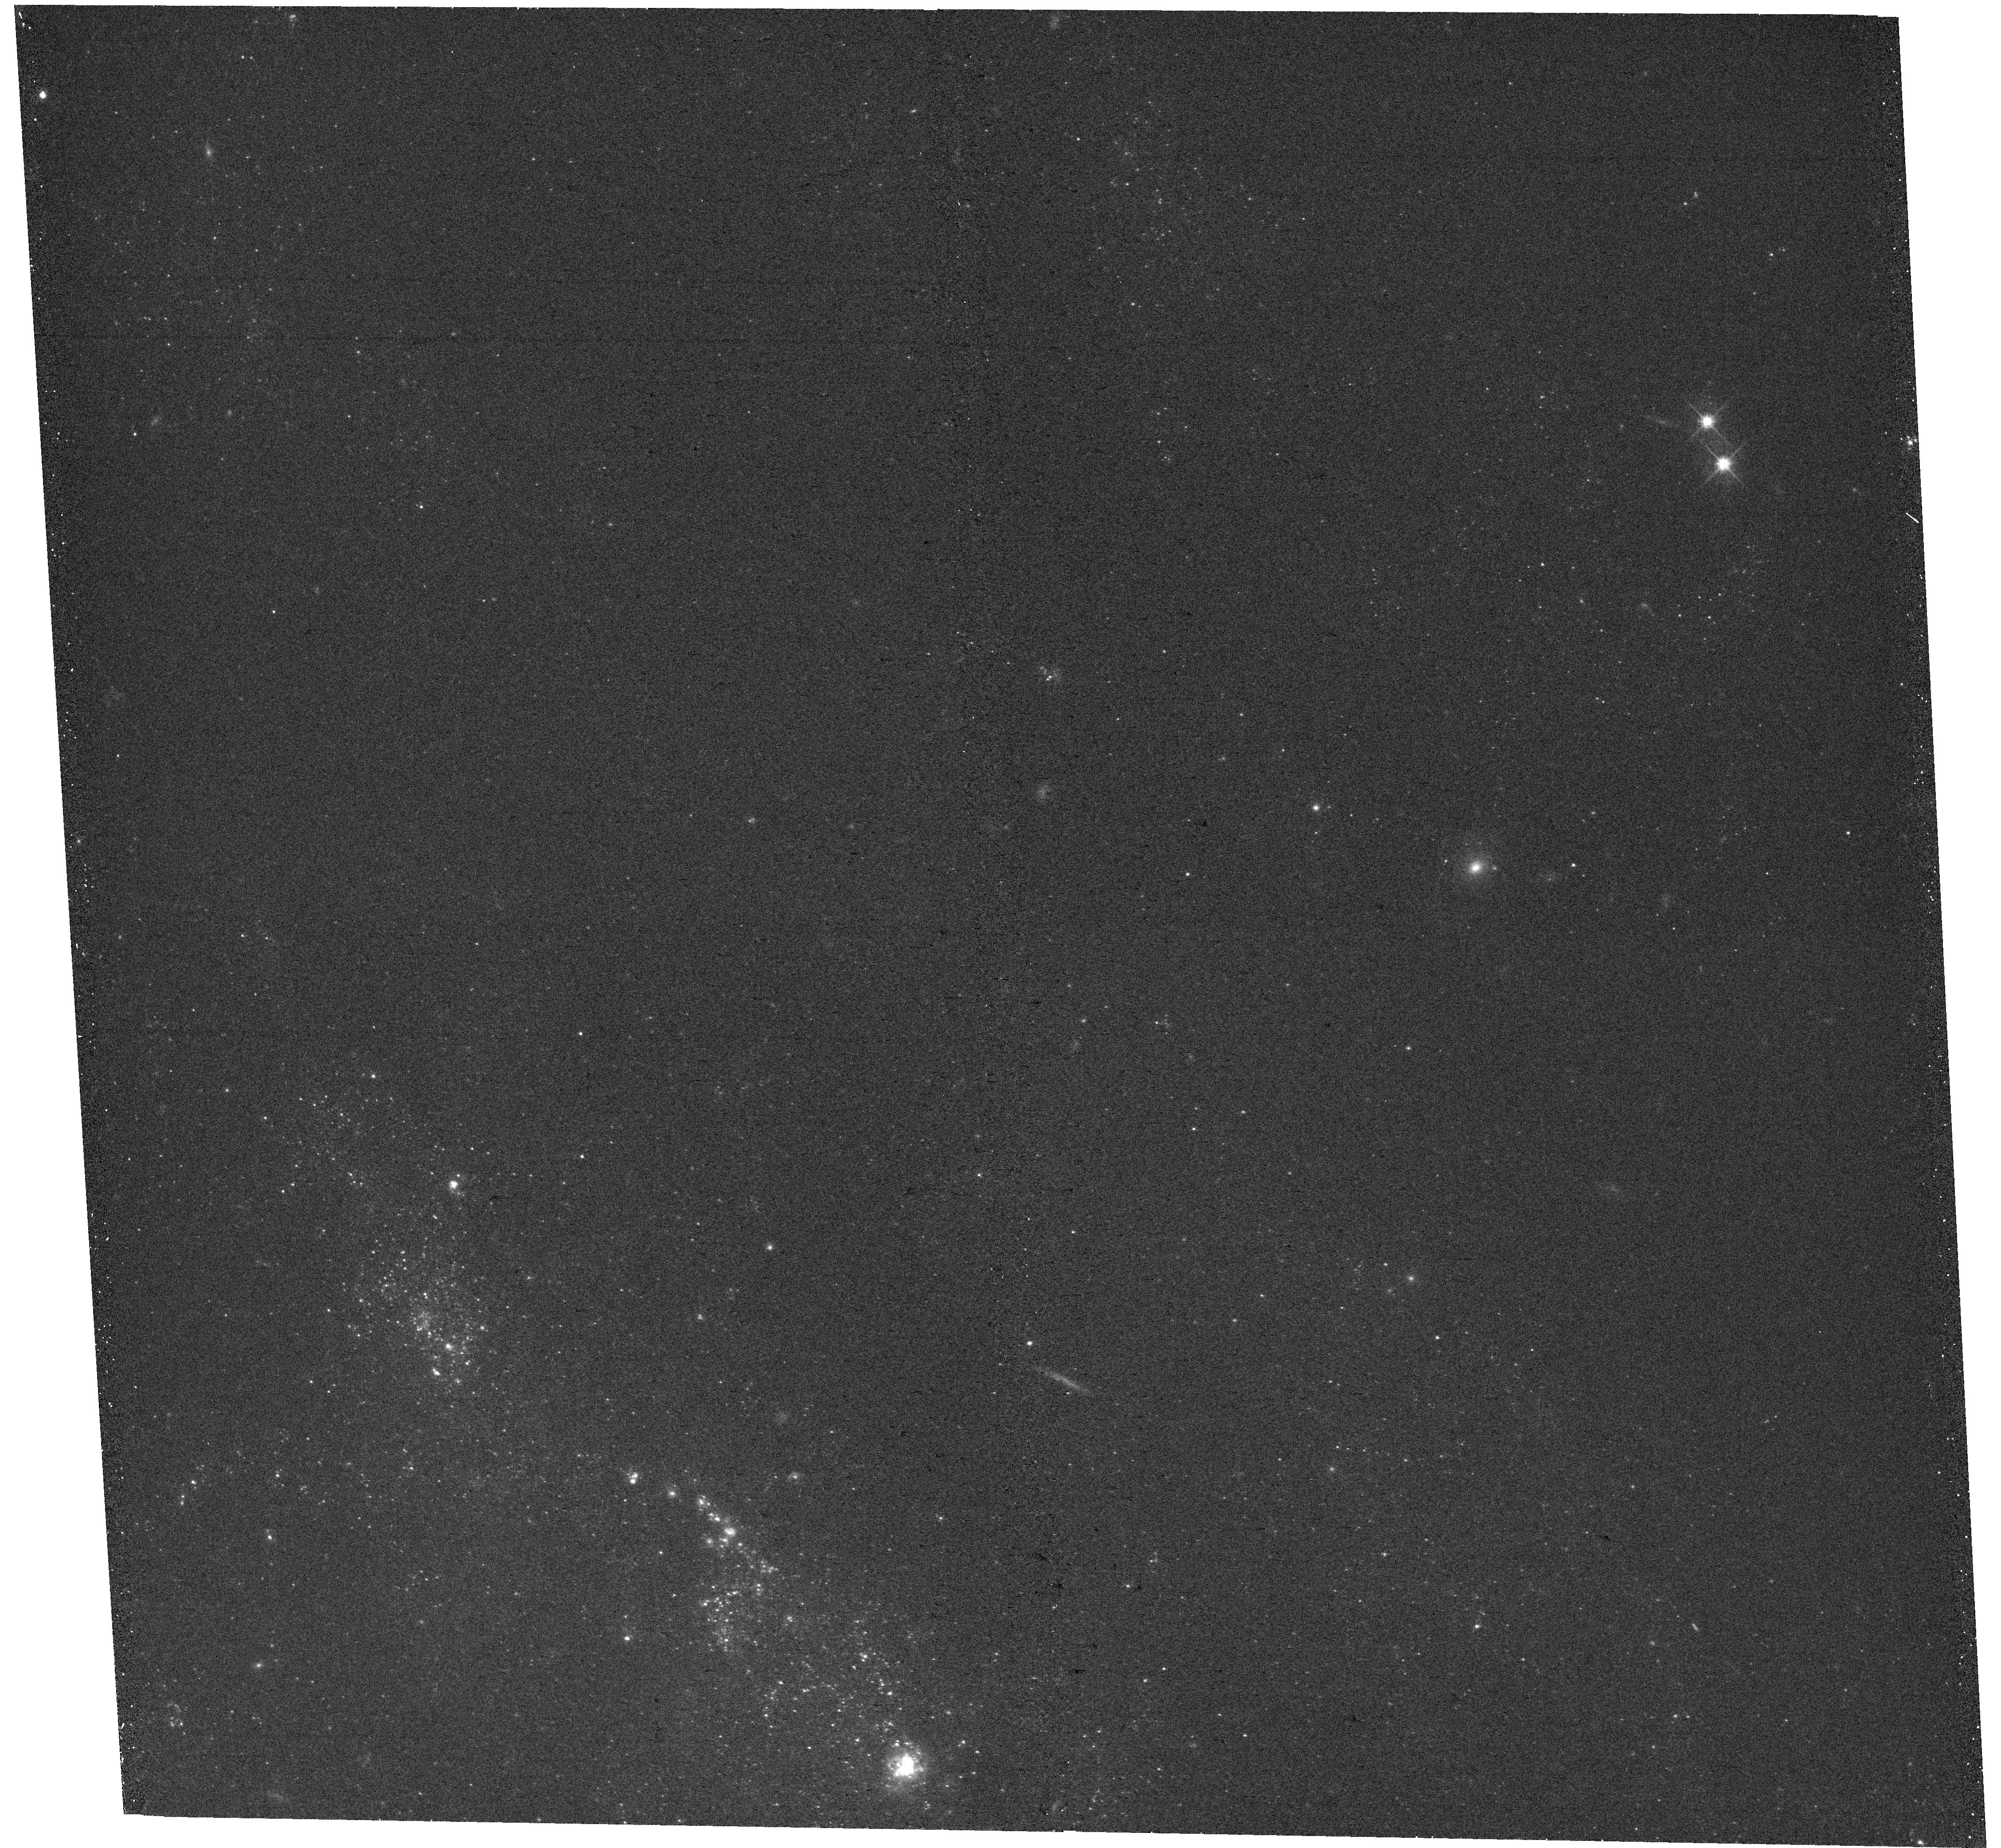
Target: NGC628RADIALSTRIP-02. Instrument: WFC3/UVIS. Filter: F555W. Exposure: 11 min. Observation ID: hst_17932_10_wfc3_uvis_f555w_ifkj10

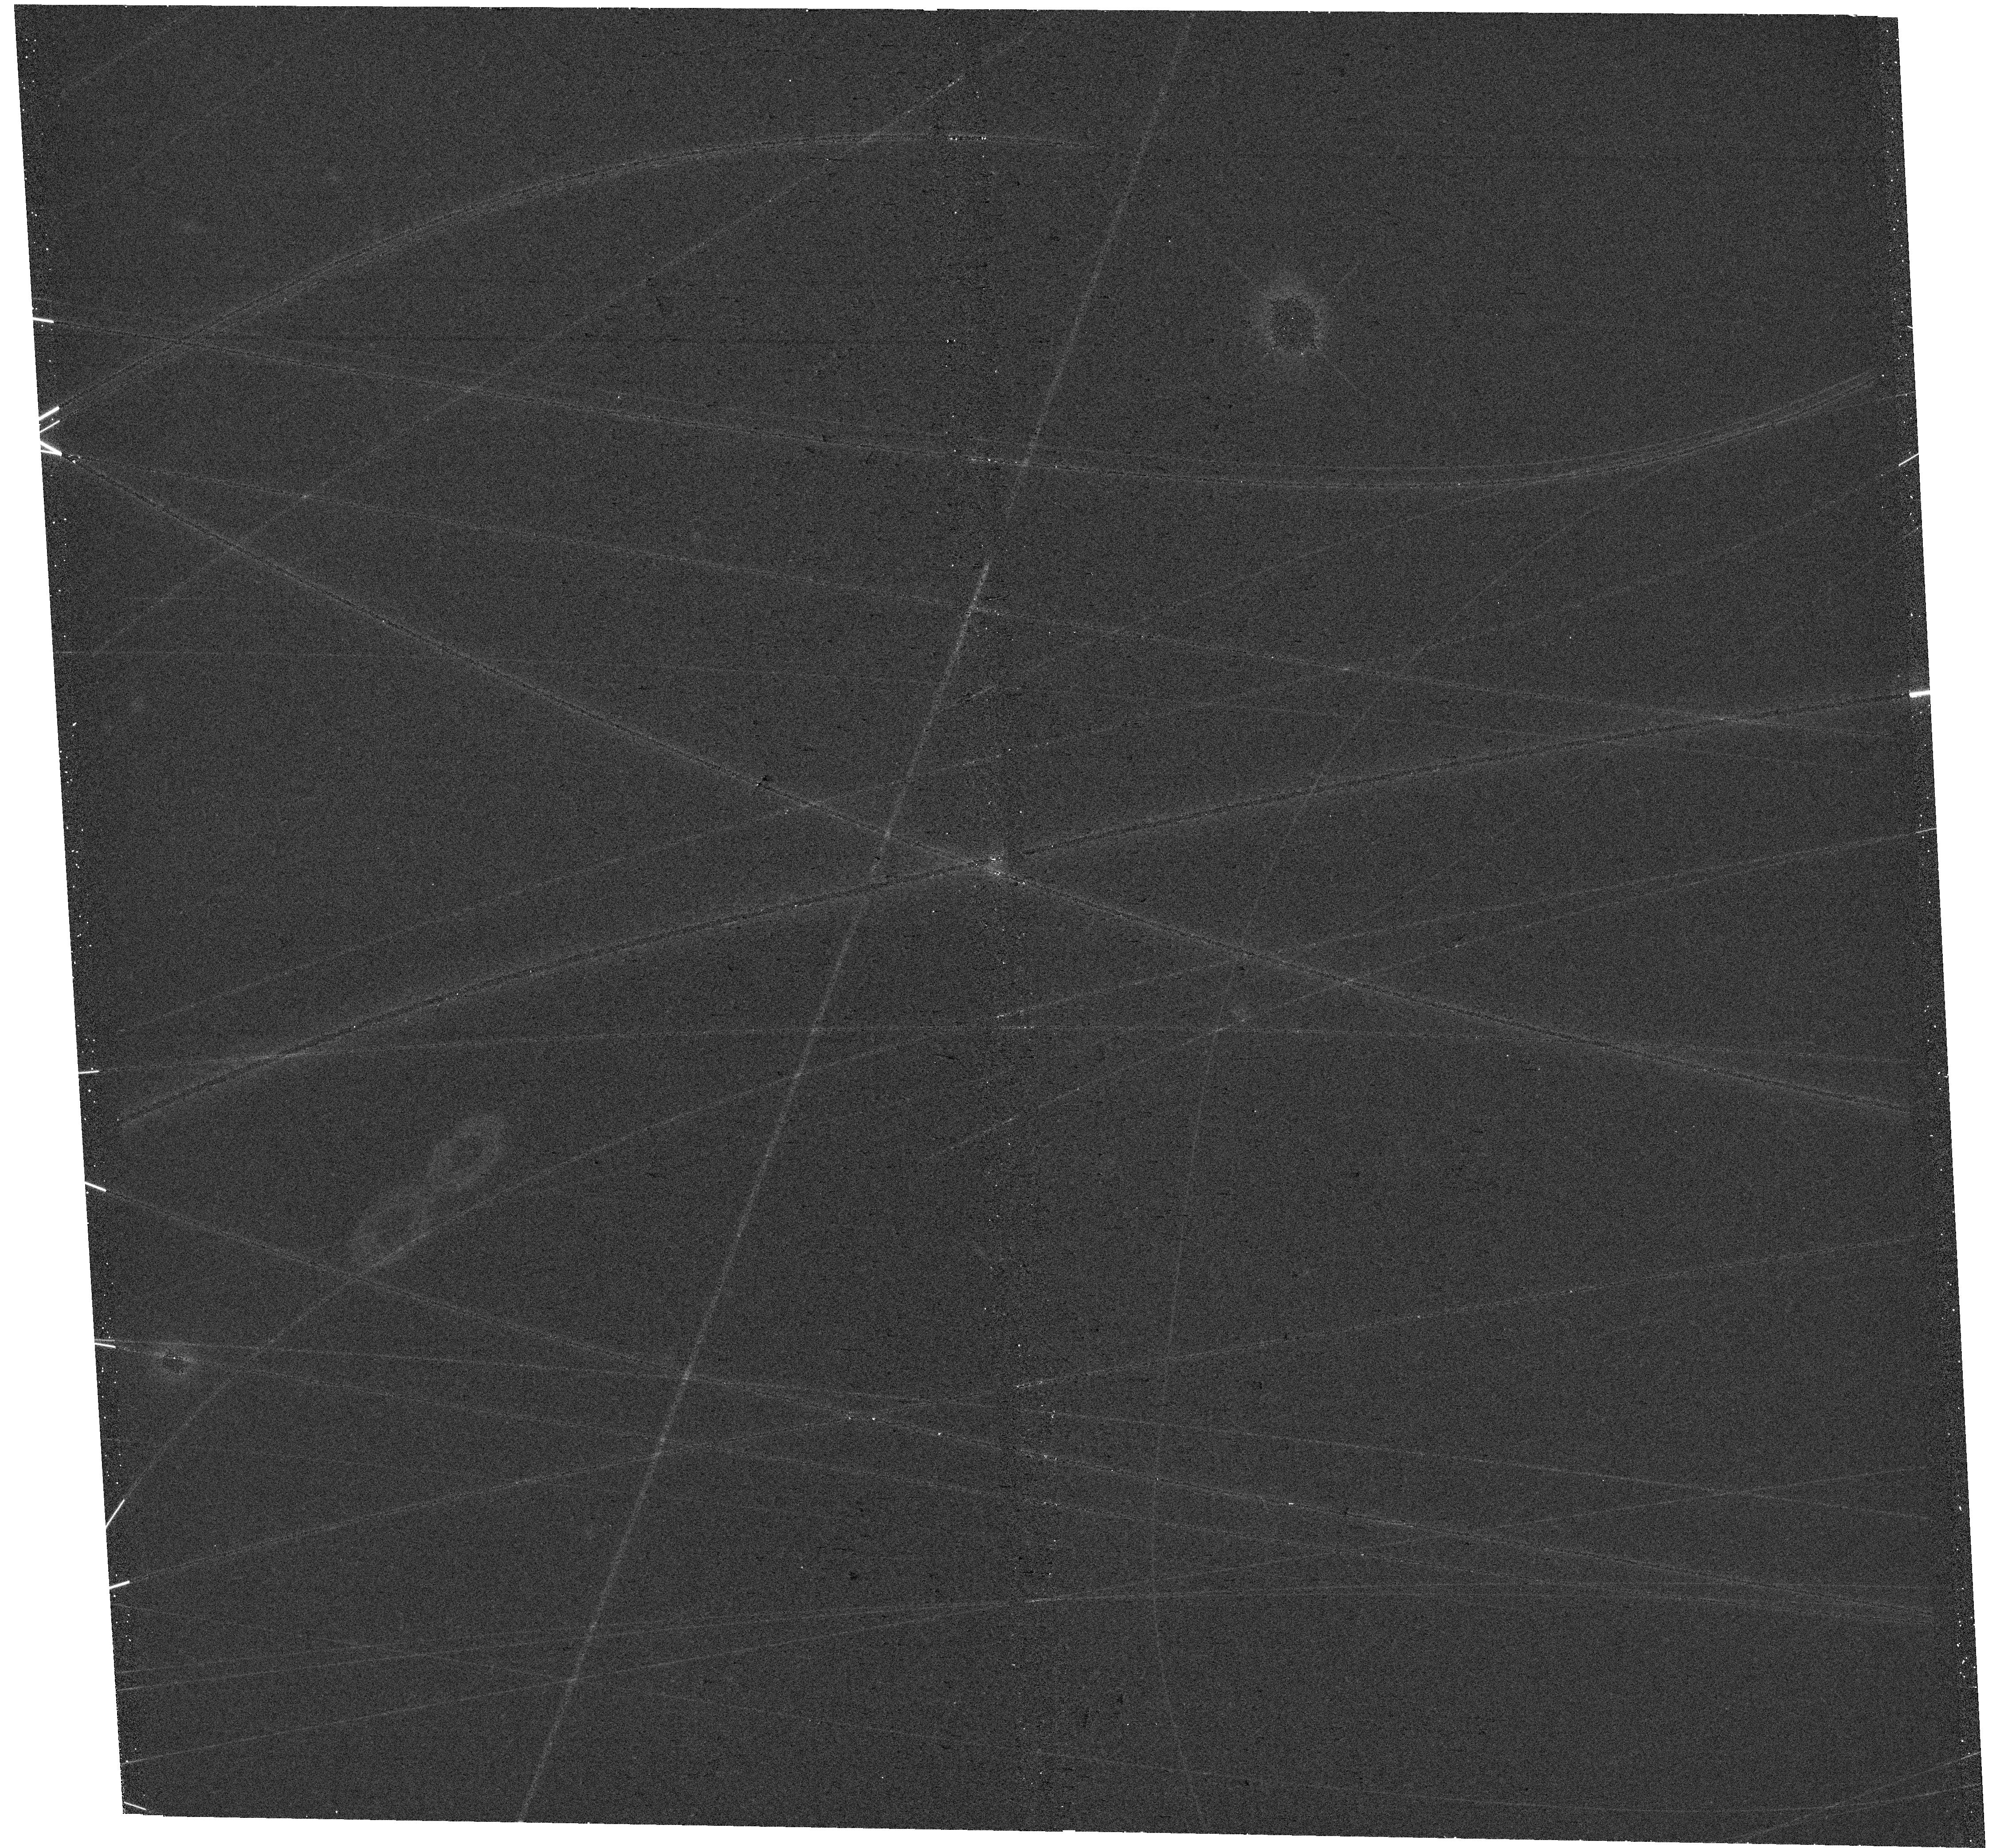
Target: NGC628RADIALSTRIP-03. Instrument: WFC3/UVIS. Filter: F555W. Exposure: 11 min. Observation ID: hst_17932_11_wfc3_uvis_f555w_ifkj11

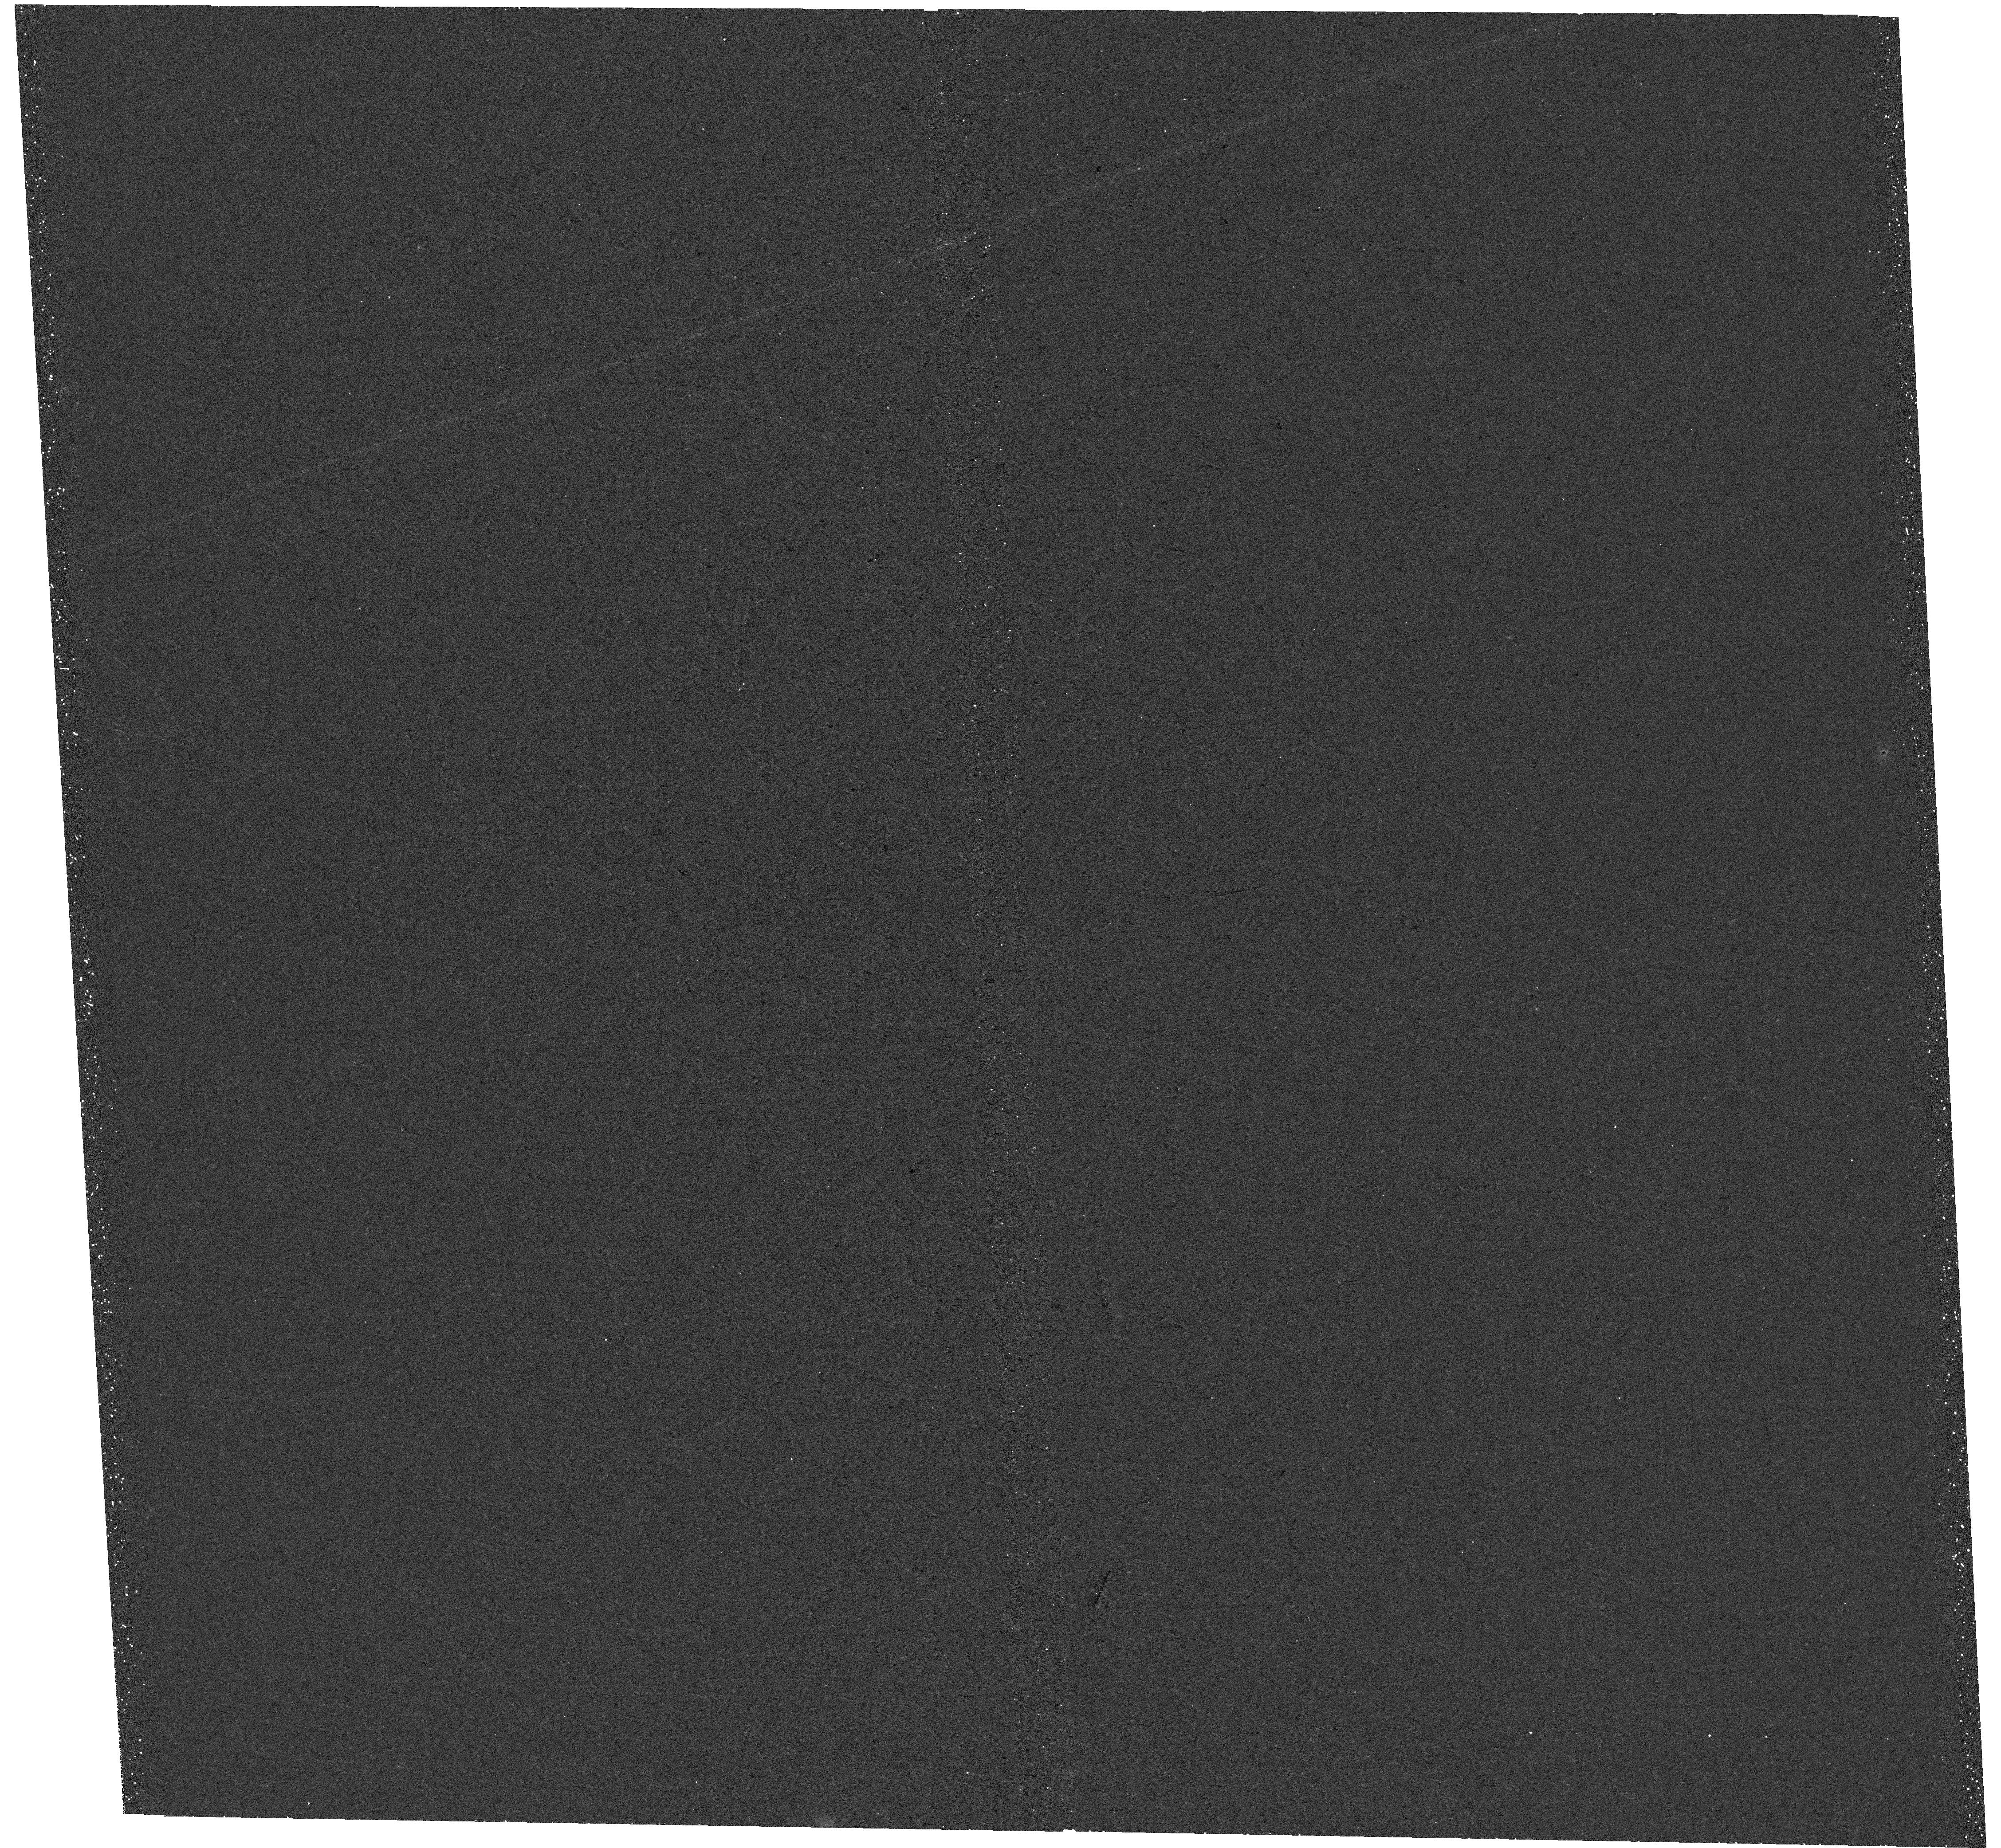
Target: NGC628RADIALSTRIP-04. Instrument: WFC3/UVIS. Filter: F275W. Exposure: 35 min. Observation ID: hst_17932_12_wfc3_uvis_f275w_ifkj12

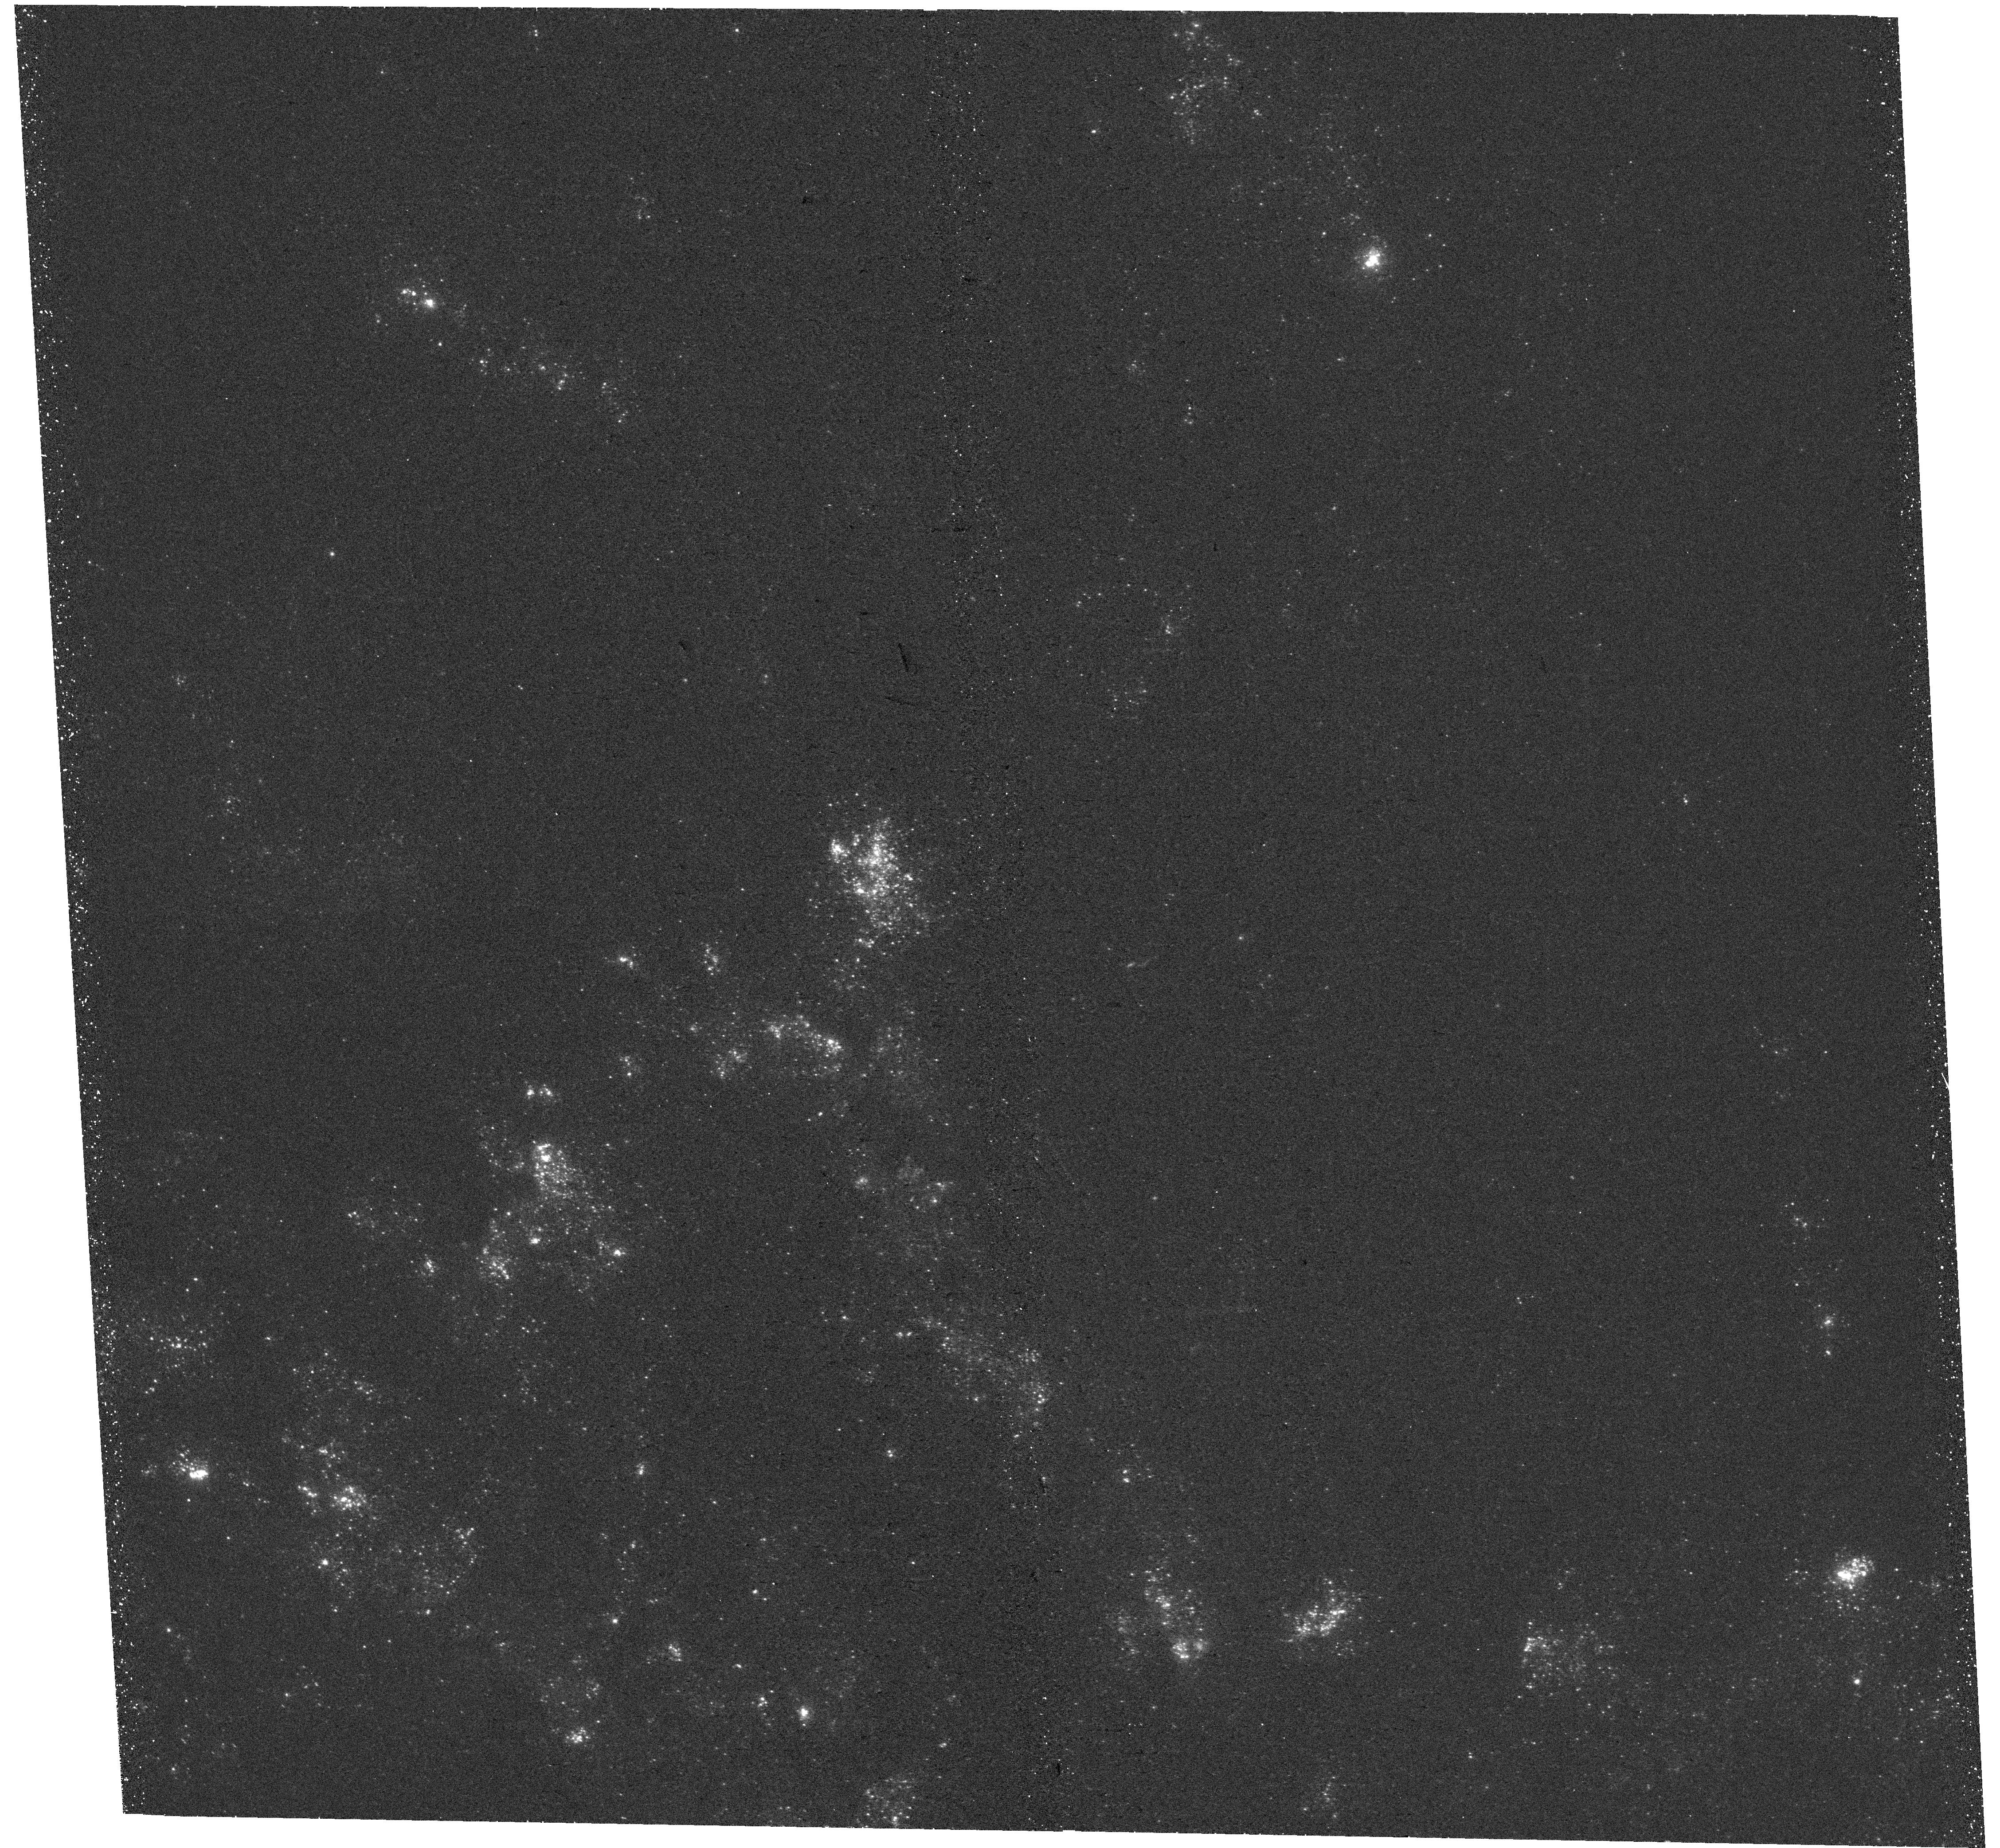
Target: NGC628RADIALSTRIP-01. Instrument: WFC3/UVIS. Filter: F275W. Exposure: 35 min. Observation ID: hst_17932_09_wfc3_uvis_f275w_ifkj09

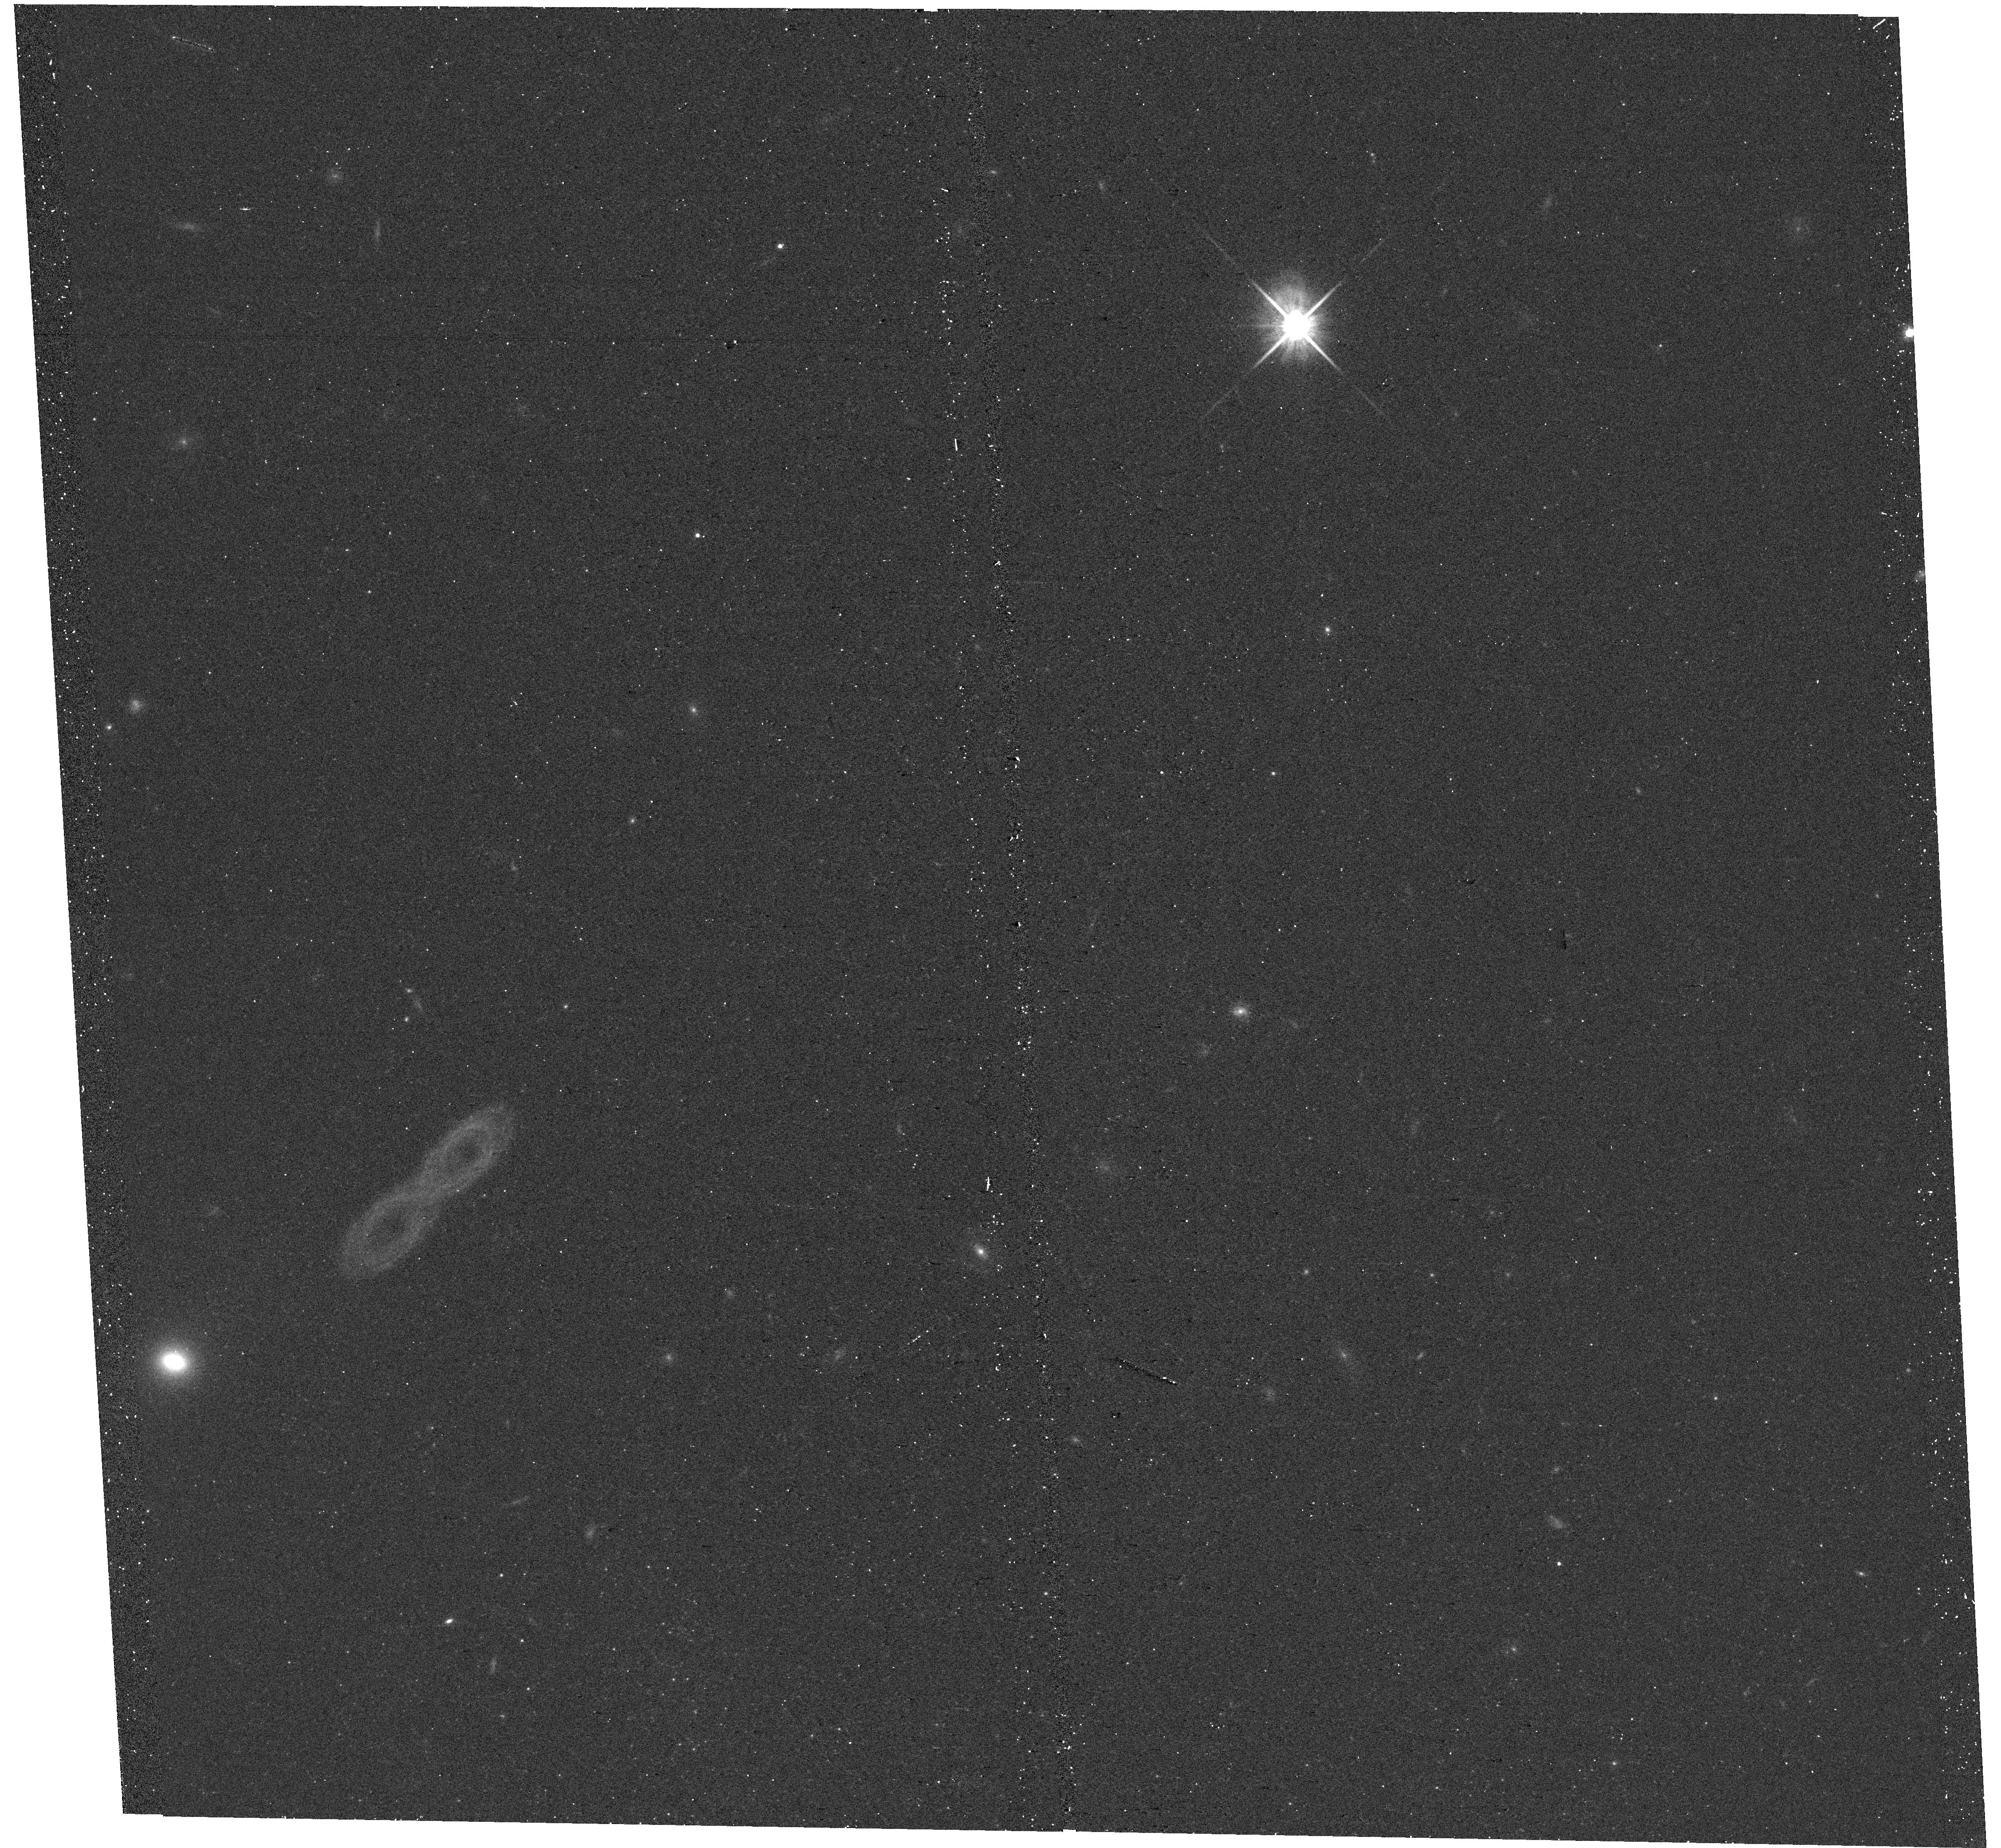
Target: NGC628RADIALSTRIP-03. Instrument: WFC3/UVIS. Filter: F814W. Exposure: 9 min. Observation ID: hst_17932_21_wfc3_uvis_f814w_ifkj21

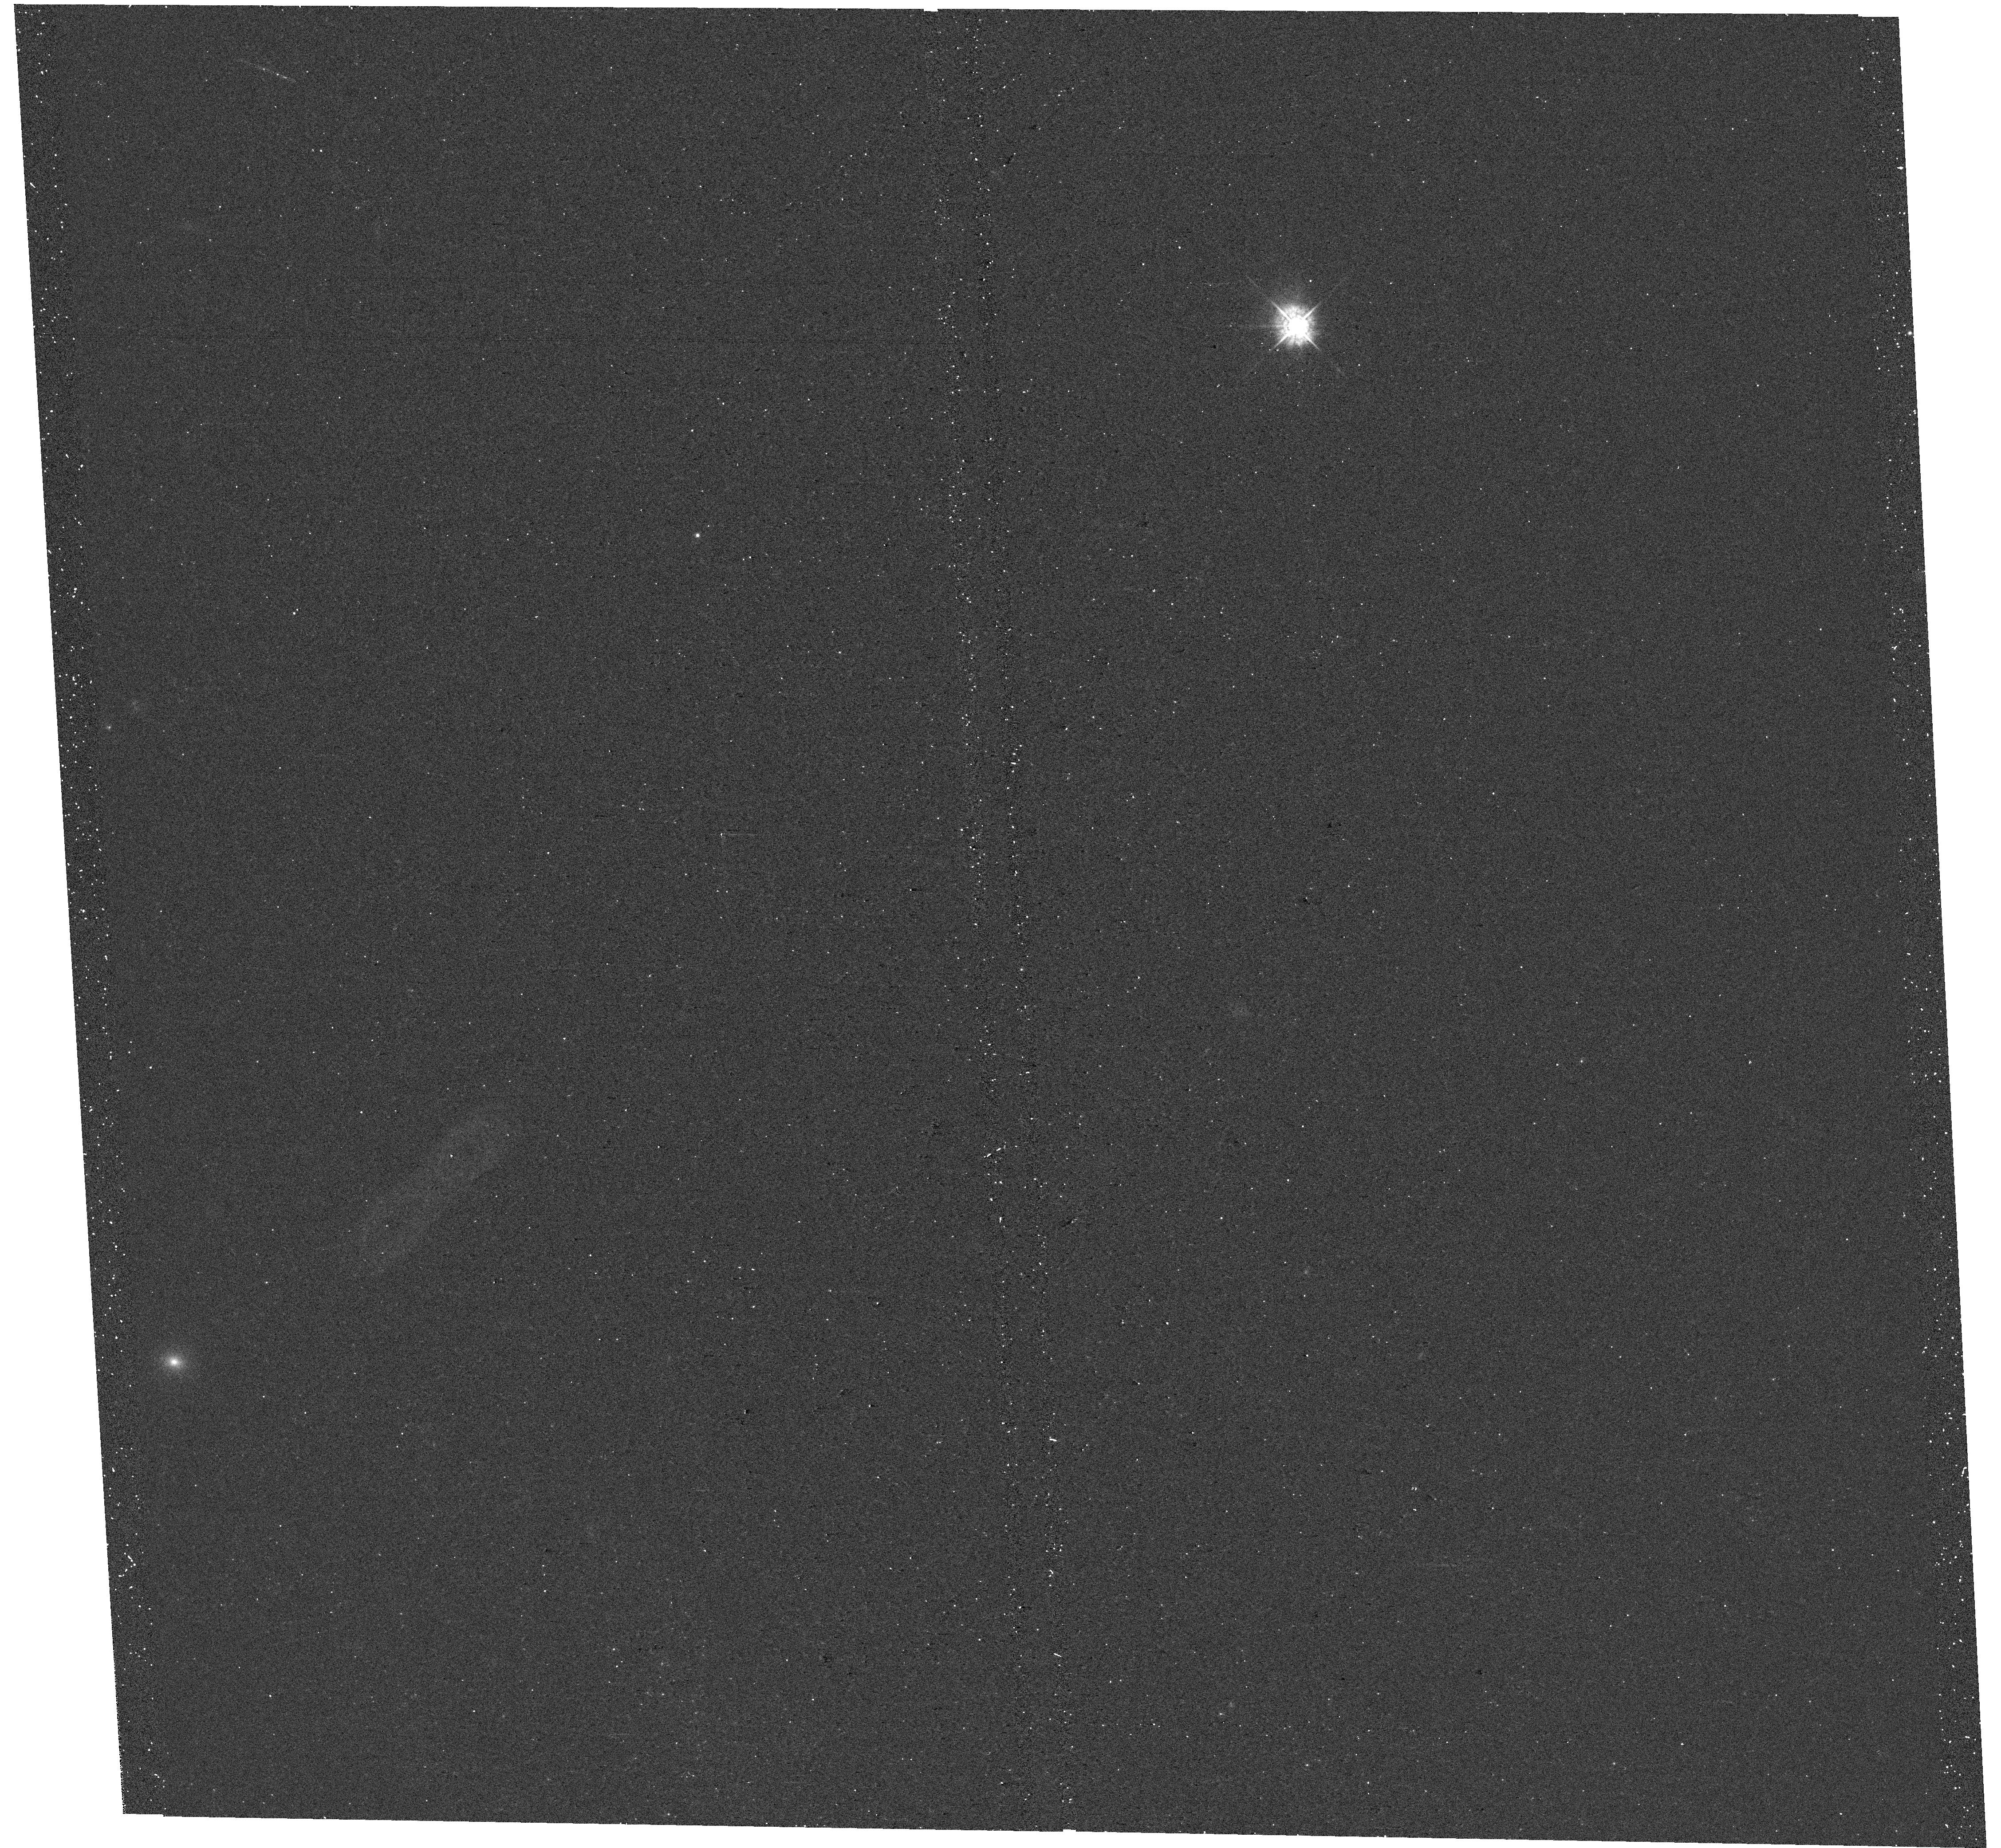
Target: NGC628RADIALSTRIP-03. Instrument: WFC3/UVIS. Filter: F438W. Exposure: 12 min. Observation ID: hst_17932_21_wfc3_uvis_f438w_ifkj21

Our grasp of star formation, feedback, and galaxy evolution is incomplete without a JWST+HST look at the HI-dominated, outer disk of a spiral galaxy (PI: Thilker, David)

Outer disks of galaxies, so easily overlooked in the glare of their spectacular central regions, offer unique information regarding: the physics of the interstellar medium (ISM) and of the star formation (SF) process; the intimate relation between stellar populations and the conditions of the surrounding ISM; and the evolution of galaxies. Analysis of outer disks is required for fully understanding the physics of SF, as the low-density environment provides a stress test. We propose JWST's first detailed look at the outer disk ecosystem of a spiral galaxy, NGC 628 (M 74), paired with commensurate joint HST UV-visible imaging, to document dusty ISM and stellar components of the matter cycle. This project crucially informs studies of the Milky Way for which we lack an external perspective. As a nearby, face-on galaxy with an extended HI/UV-disk hosting low-level SF, and with existing inner disk JWST imaging, the benefit of leveraging the Cycle 1 dataset is clear. Our goals are two-fold: (1) tracing diffuse and structured ISM properties (via morphology metrics, spectral energy distribution) as a function of estimated SF feedback strength from the galaxy center to the atomic-dominated, low SFR surface density, outer disk regime; (2) looking for elusive ingredients of SF -- a novel PAH-based search for the yet undetected cold neutral medium (CNM) clouds supporting outer disk SF. Pursuing these topics will test current model predictions, advancing theory and simulations with rare constraint in a regime not yet sampled.